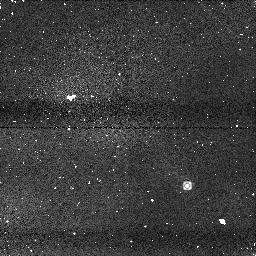
Target: SDSS1254-01
Instrument: NICMOS/NIC1
Filter: F110M
Exposure: 2 min
Observation ID: n8qt06020

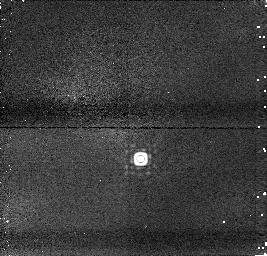
Target: TMASS0559-14
Instrument: NICMOS/NIC1
Filter: F165M
Exposure: 1 min
Observation ID: n8qt030m0

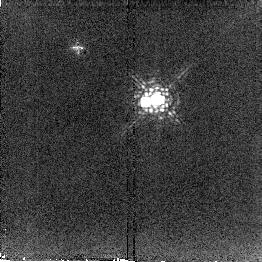
Target: EPSINDIB
Instrument: NICMOS/NIC2
Filter: F207M
Exposure: 2 min
Observation ID: n8qt01150

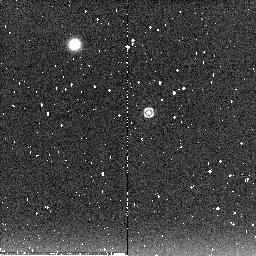
Target: SDSS1254-01
Instrument: NICMOS/NIC2
Filter: F222M
Exposure: 2 min
Observation ID: n8qt060c0

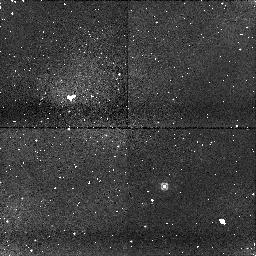
Target: SDSS1254-01
Instrument: NICMOS/NIC1
Filter: F090M
Exposure: 7 min
Observation ID: n8qt06170

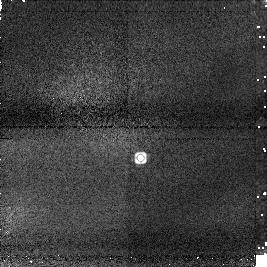
Target: TMASS0559-14
Instrument: NICMOS/NIC1
Filter: F145M
Exposure: 2 min
Observation ID: n8qt03030

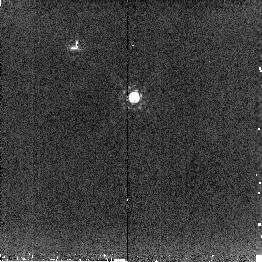
Target: TMASS0559-14
Instrument: NICMOS/NIC2
Filter: F207M
Exposure: 2 min
Observation ID: n8qt030b0

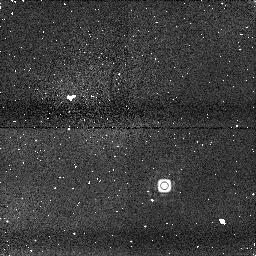
Target: SDSS1254-01
Instrument: NICMOS/NIC1
Filter: F165M
Exposure: 2 min
Observation ID: n8qt060m0

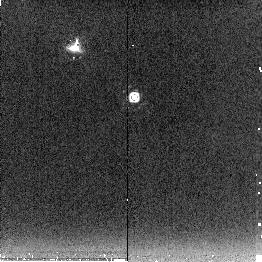
Target: TMASS0559-14
Instrument: NICMOS/NIC2
Filter: F222M
Exposure: 3 min
Observation ID: n8qt031c0

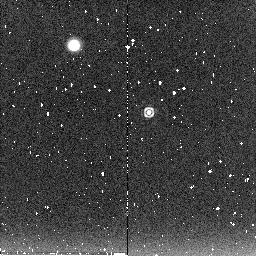
Target: SDSS1254-01
Instrument: NICMOS/NIC2
Filter: F222M
Exposure: 2 min
Observation ID: n8qt051o0

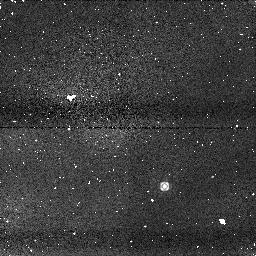
Target: SDSS1254-01
Instrument: NICMOS/NIC1
Filter: F110M
Exposure: 2 min
Observation ID: n8qt050k0

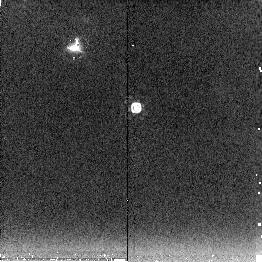
Target: TMASS0559-14
Instrument: NICMOS/NIC2
Filter: F222M
Exposure: 3 min
Observation ID: n8qt040i0

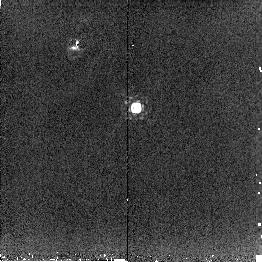
Target: TMASS0559-14
Instrument: NICMOS/NIC2
Filter: F207M
Exposure: 2 min
Observation ID: n8qt040b0

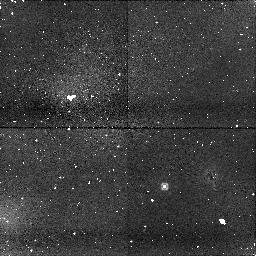
Target: SDSS1254-01
Instrument: NICMOS/NIC1
Filter: F090M
Exposure: 7 min
Observation ID: n8qt050j0

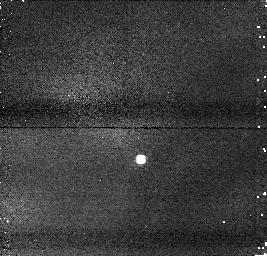
Target: TMASS0559-14
Instrument: NICMOS/NIC1
Filter: F110M
Exposure: 1 min
Observation ID: n8qt03080

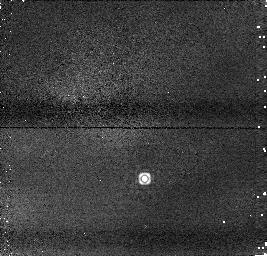
Target: TMASS0559-14
Instrument: NICMOS/NIC1
Filter: F145M
Exposure: 1 min
Observation ID: n8qt040x0

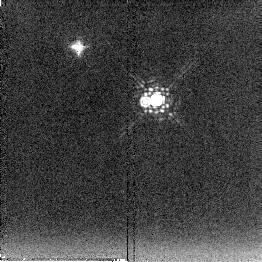
Target: EPSINDIB
Instrument: NICMOS/NIC2
Filter: F222M
Exposure: 2 min
Observation ID: n8qt021c0

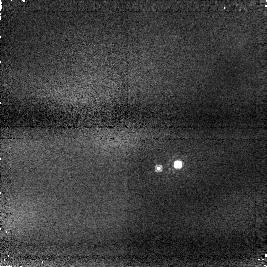
Target: EPSINDIB
Instrument: NICMOS/NIC1
Filter: F090M
Exposure: 2 min
Observation ID: n8qt010q0

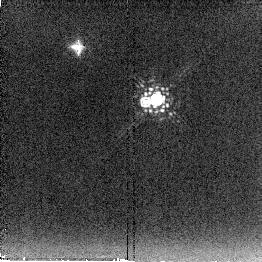
Target: EPSINDIB
Instrument: NICMOS/NIC2
Filter: F222M
Exposure: 2 min
Observation ID: n8qt011c0

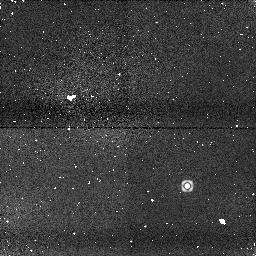
Target: SDSS1254-01
Instrument: NICMOS/NIC1
Filter: F145M
Exposure: 2 min
Observation ID: n8qt051f0

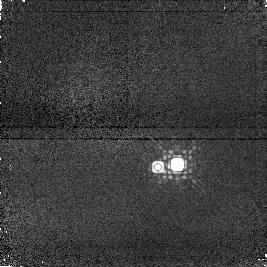
Target: EPSINDIB
Instrument: NICMOS/NIC1
Filter: F145M
Exposure: 2 min
Observation ID: n8qt02190

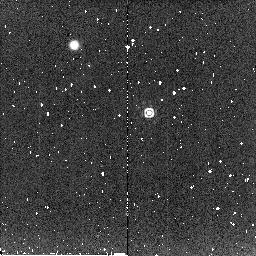
Target: SDSS1254-01
Instrument: NICMOS/NIC2
Filter: F207M
Exposure: 1 min
Observation ID: n8qt050b0

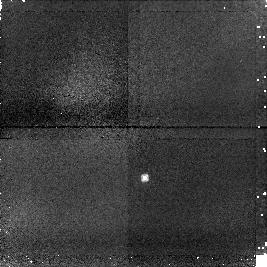
Target: TMASS0559-14
Instrument: NICMOS/NIC1
Filter: F090M
Exposure: 6 min
Observation ID: n8qt04110

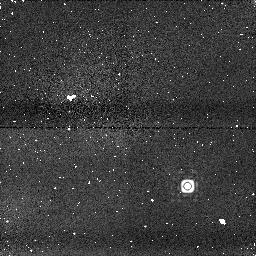
Target: SDSS1254-01
Instrument: NICMOS/NIC1
Filter: F165M
Exposure: 2 min
Observation ID: n8qt05040

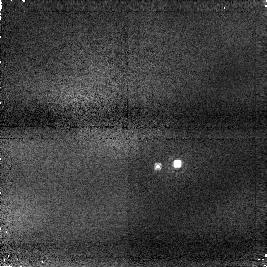
Target: EPSINDIB
Instrument: NICMOS/NIC1
Filter: F090M
Exposure: 2 min
Observation ID: n8qt020q0

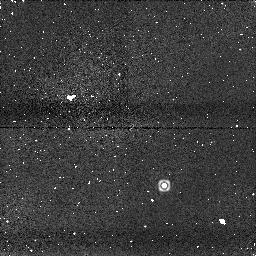
Target: SDSS1254-01
Instrument: NICMOS/NIC1
Filter: F145M
Exposure: 2 min
Observation ID: n8qt060x0

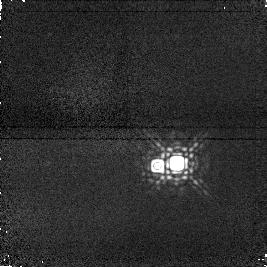
Target: EPSINDIB
Instrument: NICMOS/NIC1
Filter: F165M
Exposure: 2 min
Observation ID: n8qt02040

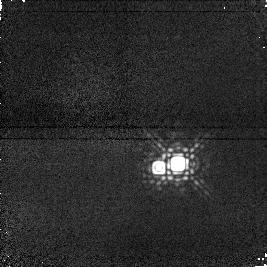
Target: EPSINDIB
Instrument: NICMOS/NIC1
Filter: F165M
Exposure: 2 min
Observation ID: n8qt010m0

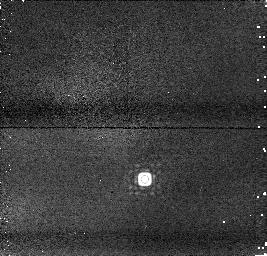
Target: TMASS0559-14
Instrument: NICMOS/NIC1
Filter: F165M
Exposure: 1 min
Observation ID: n8qt040m0

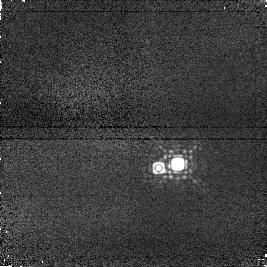
Target: EPSINDIB
Instrument: NICMOS/NIC1
Filter: F145M
Exposure: 2 min
Observation ID: n8qt010f0

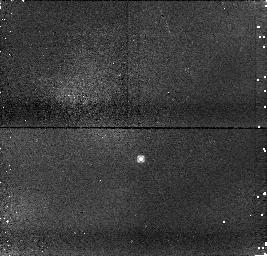
Target: TMASS0559-14
Instrument: NICMOS/NIC1
Filter: F090M
Exposure: 4 min
Observation ID: n8qt030j0

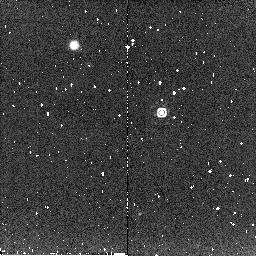
Target: SDSS1254-01
Instrument: NICMOS/NIC2
Filter: F207M
Exposure: 1 min
Observation ID: n8qt061h0

Brown dwarf atmospheric variability observations (PI: Goldman, Bertrand)

We propose to use NIC1 and NIC2 to study brown dwarfs for atmospheric variability. We will observe a sequence of early Ts, a detected variable T2, a T3 and a T4.5. Atmospheric variability, that is expected by some models for these objects, would constrain the physical parameters of cloud vertical distribution, horizontal homogeneity and the dynamics of the very cool atmospheres. The existence and amplitude of the variations would reveal the size and distribution of the cloud cover over the surface of the brown dwarf and test a model explaining the rapidity of the L to T type transition. The relative color changes would constrain the vertical extent of dynamical process and the depth in the atmosphere at which they take place. If a periodicity is measured, the rotational period of the dwarf could be estimated. HST provides the unique and crucial opportunity to observe beyond Earth atmospheric variable absorption, particularly in the important water bands.